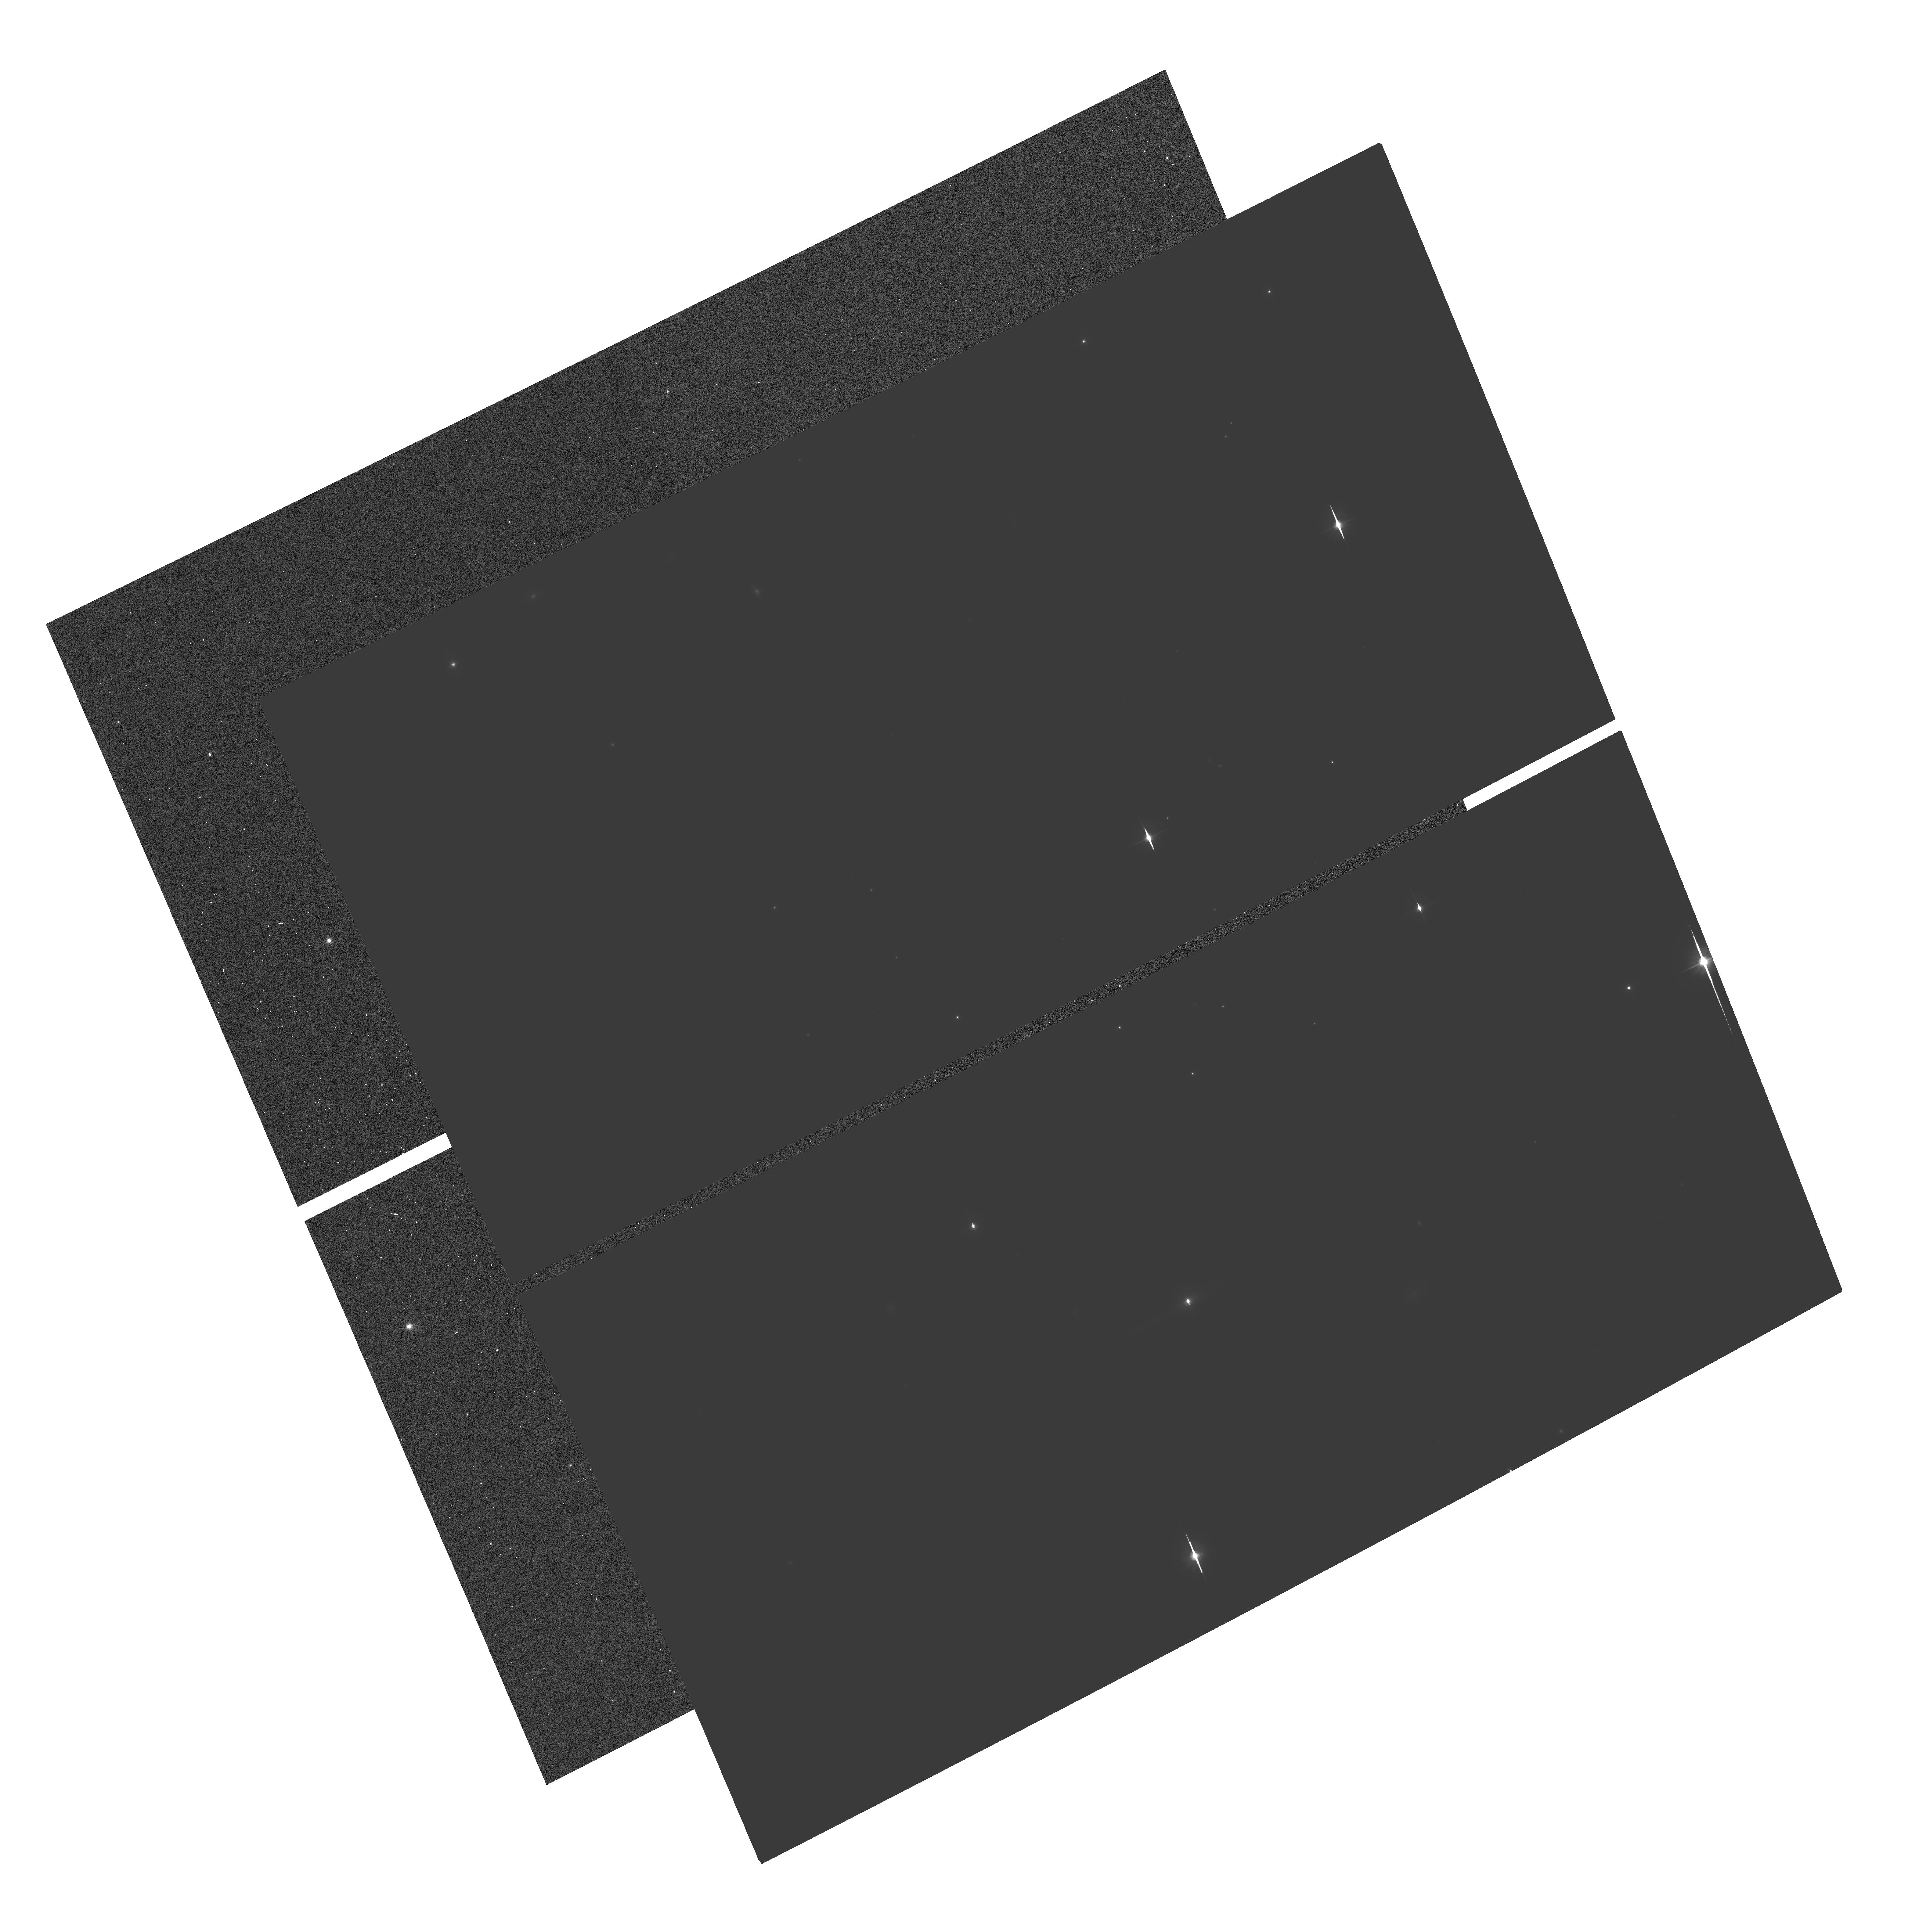
Target: USNO1050-19851541
Instrument: ACS/WFC
Filter: F606W
Exposure: 1.8 h
Observation ID: hst_10421_09_acs_wfc_f606w_j95y09

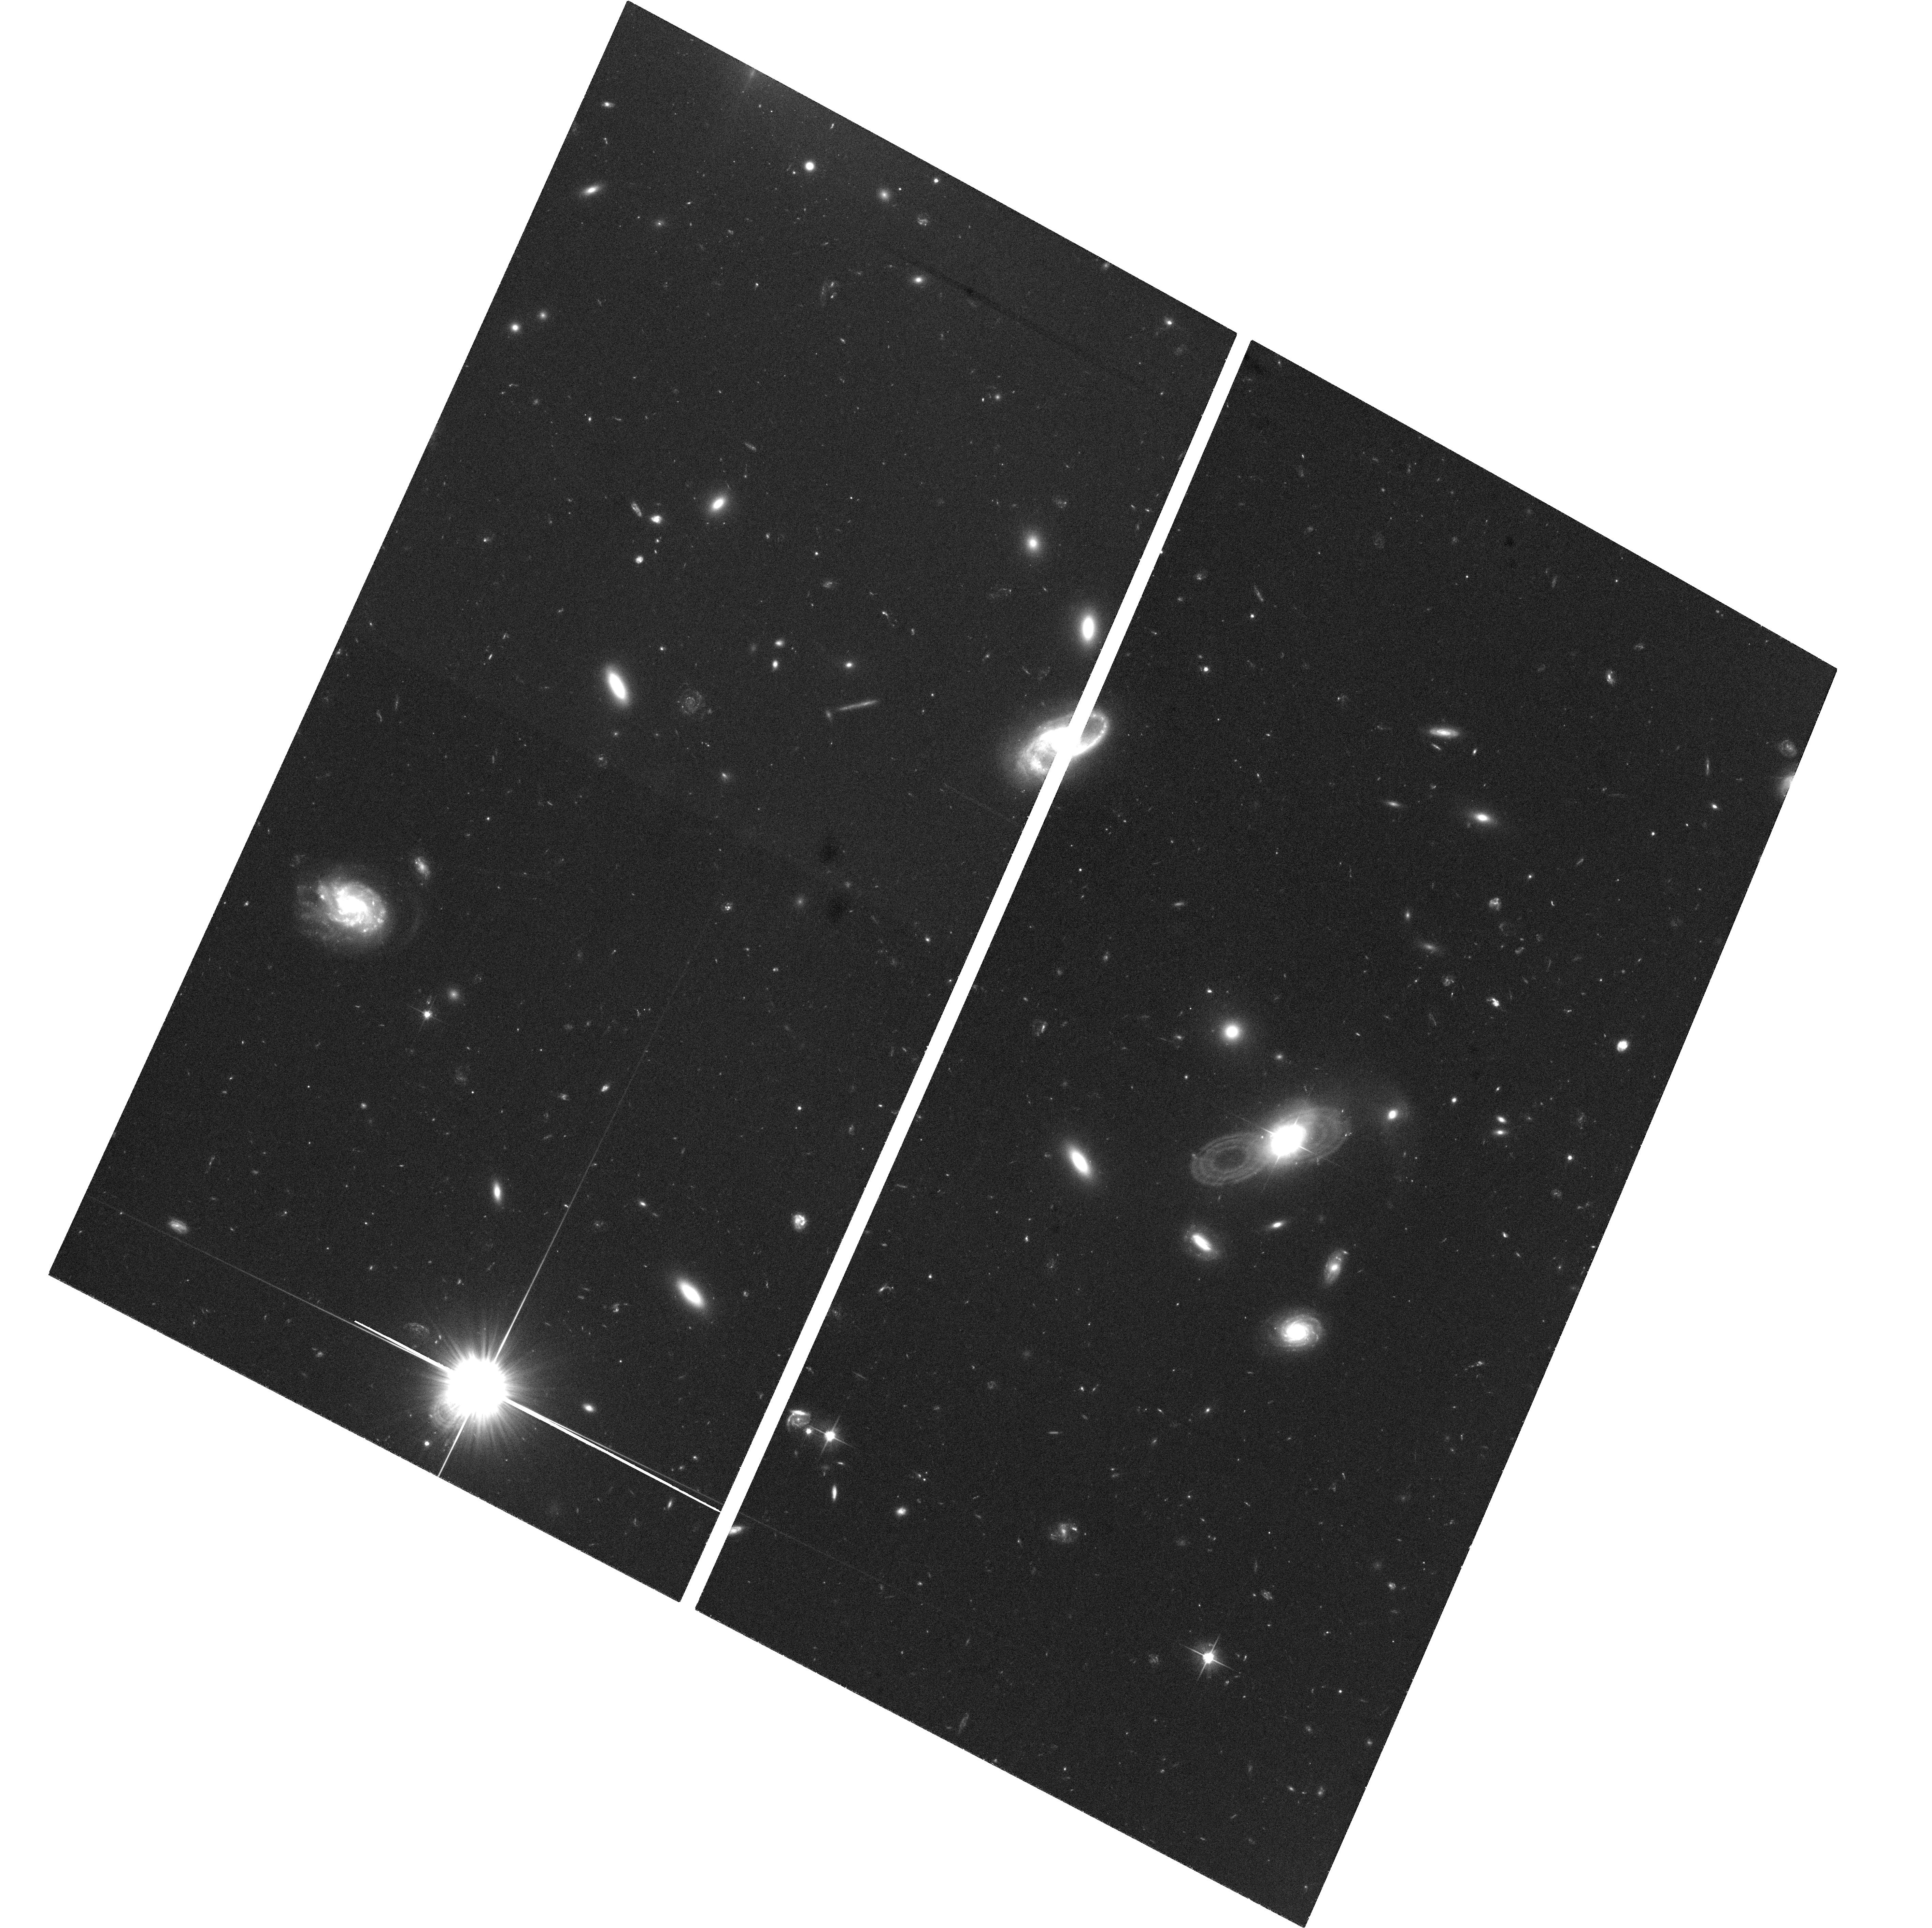
Target: PHL909
Instrument: ACS/WFC
Filter: F606W
Exposure: 1.2 h
Observation ID: hst_10421_02_acs_wfc_f606w_j95y02

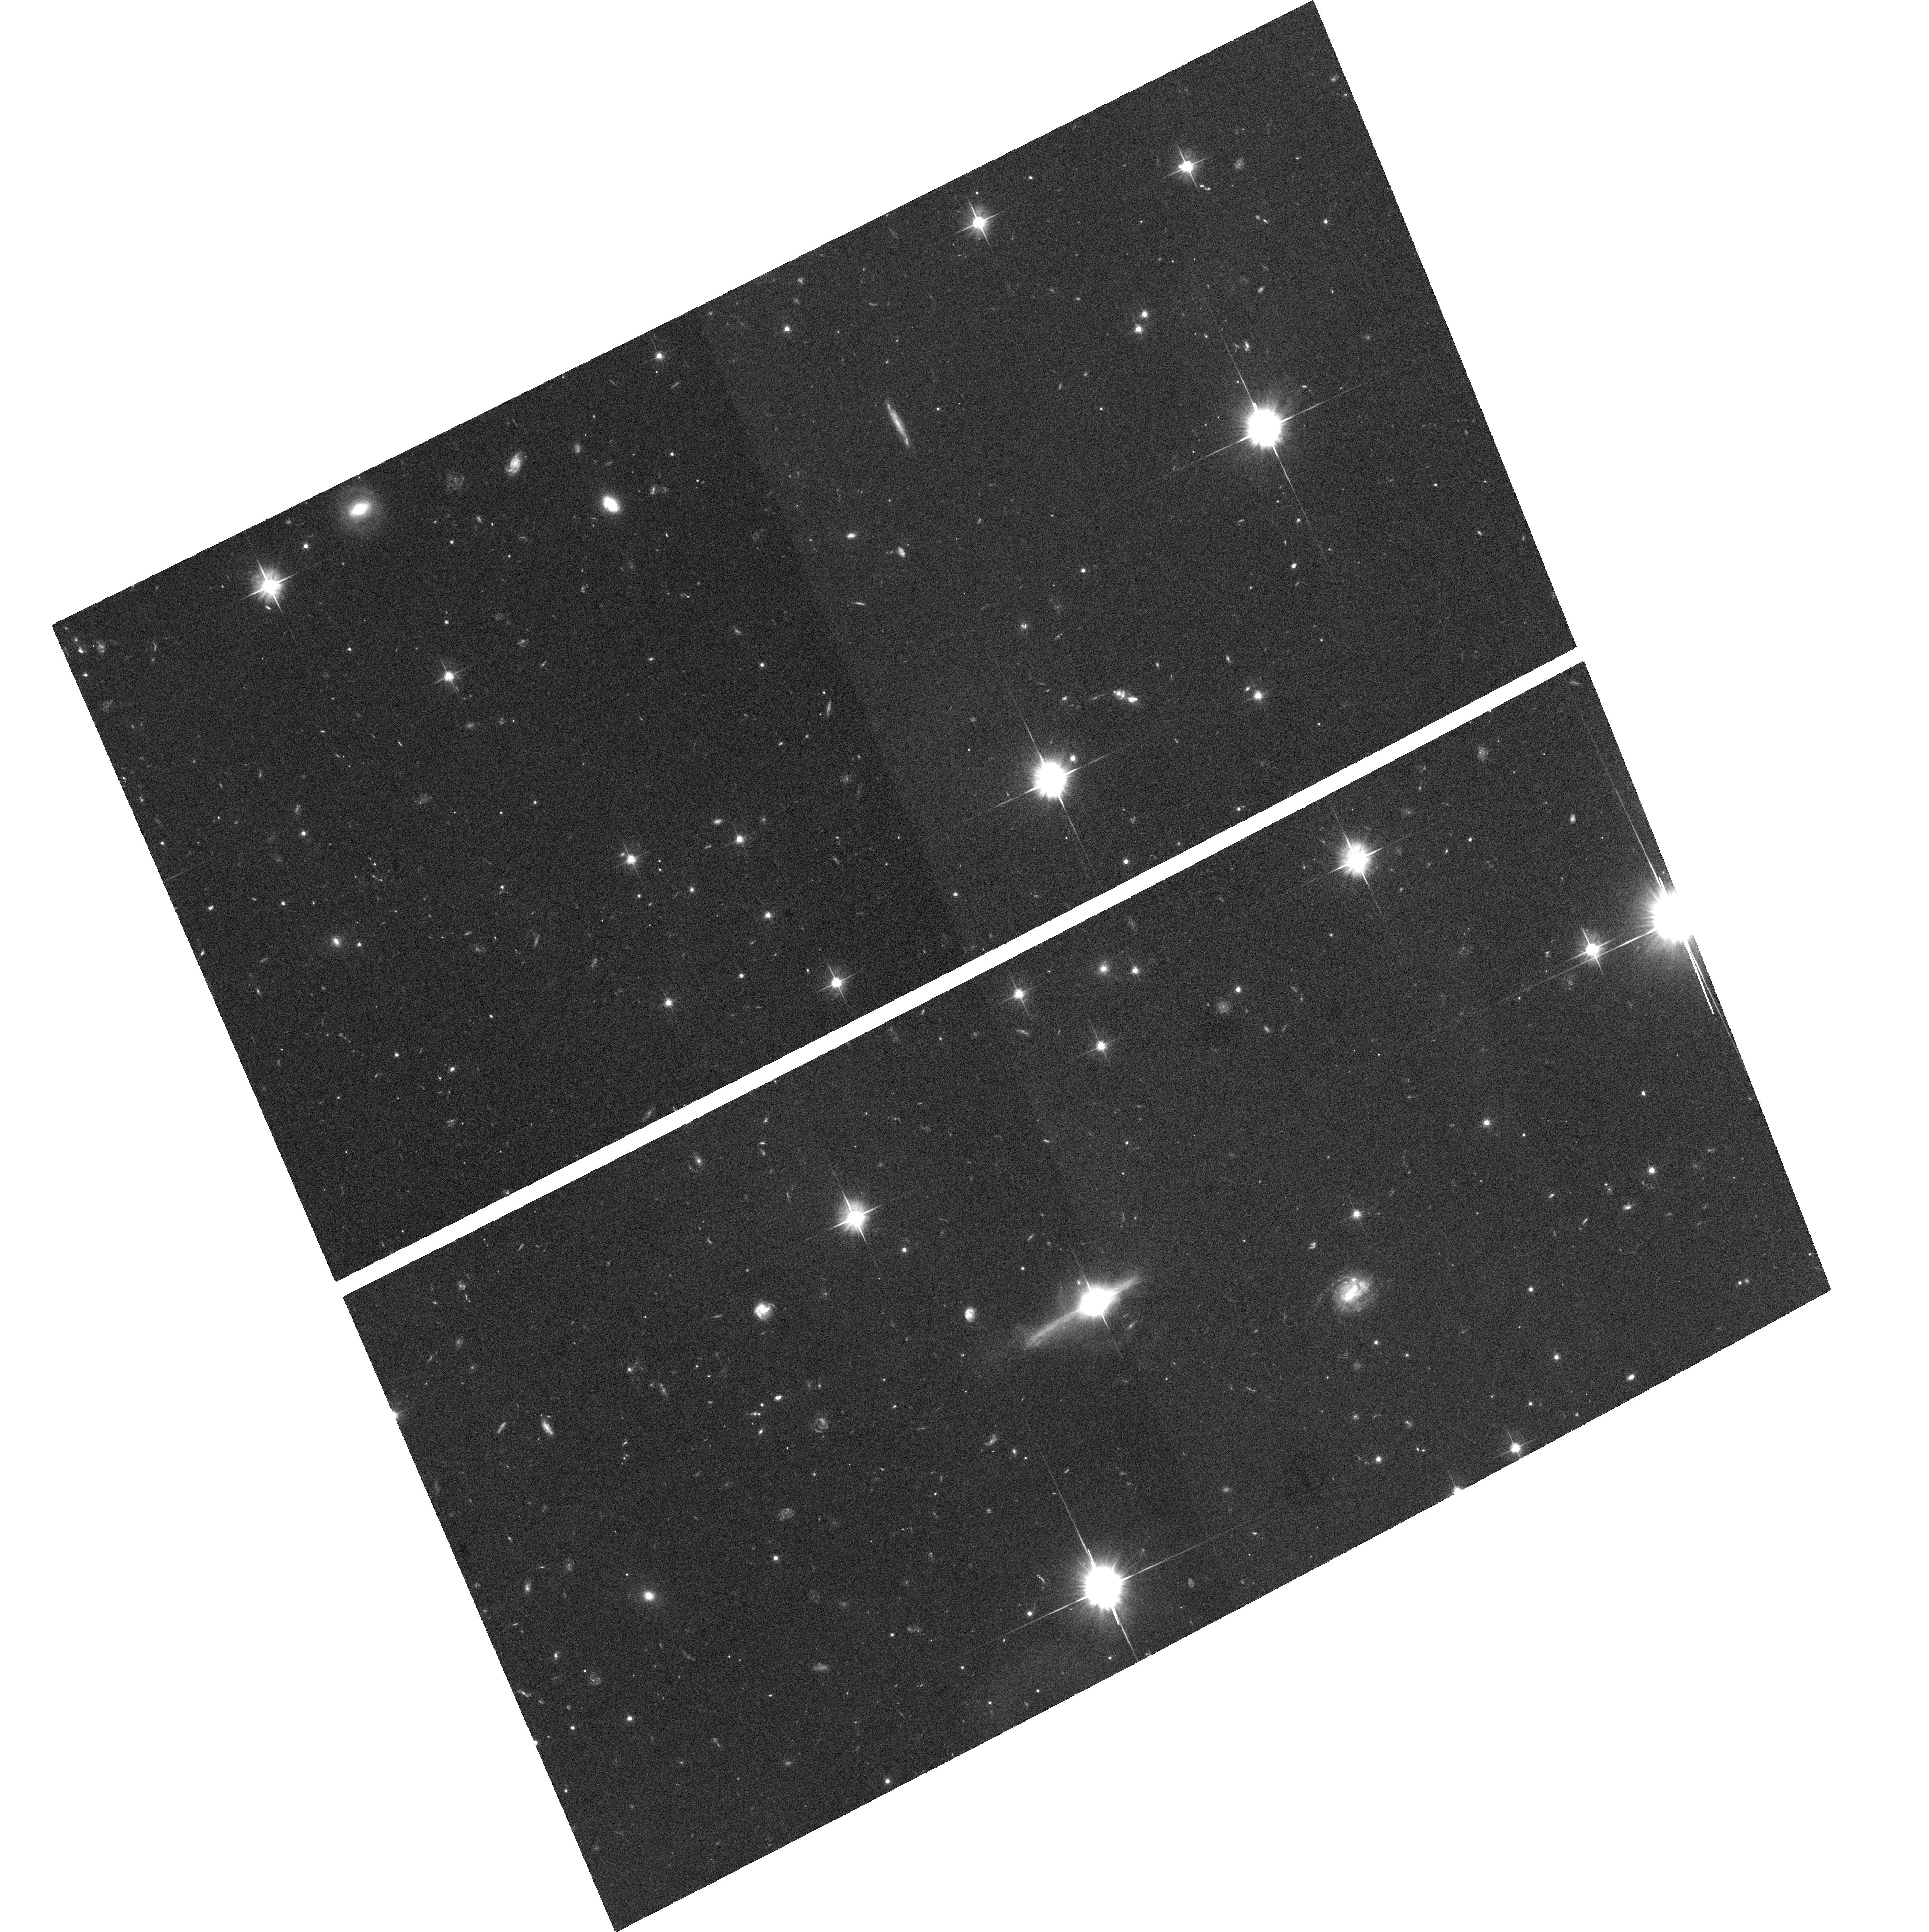
Target: OX169
Instrument: ACS/WFC
Filter: F606W
Exposure: 1.2 h
Observation ID: hst_10421_10_acs_wfc_f606w_j95y10

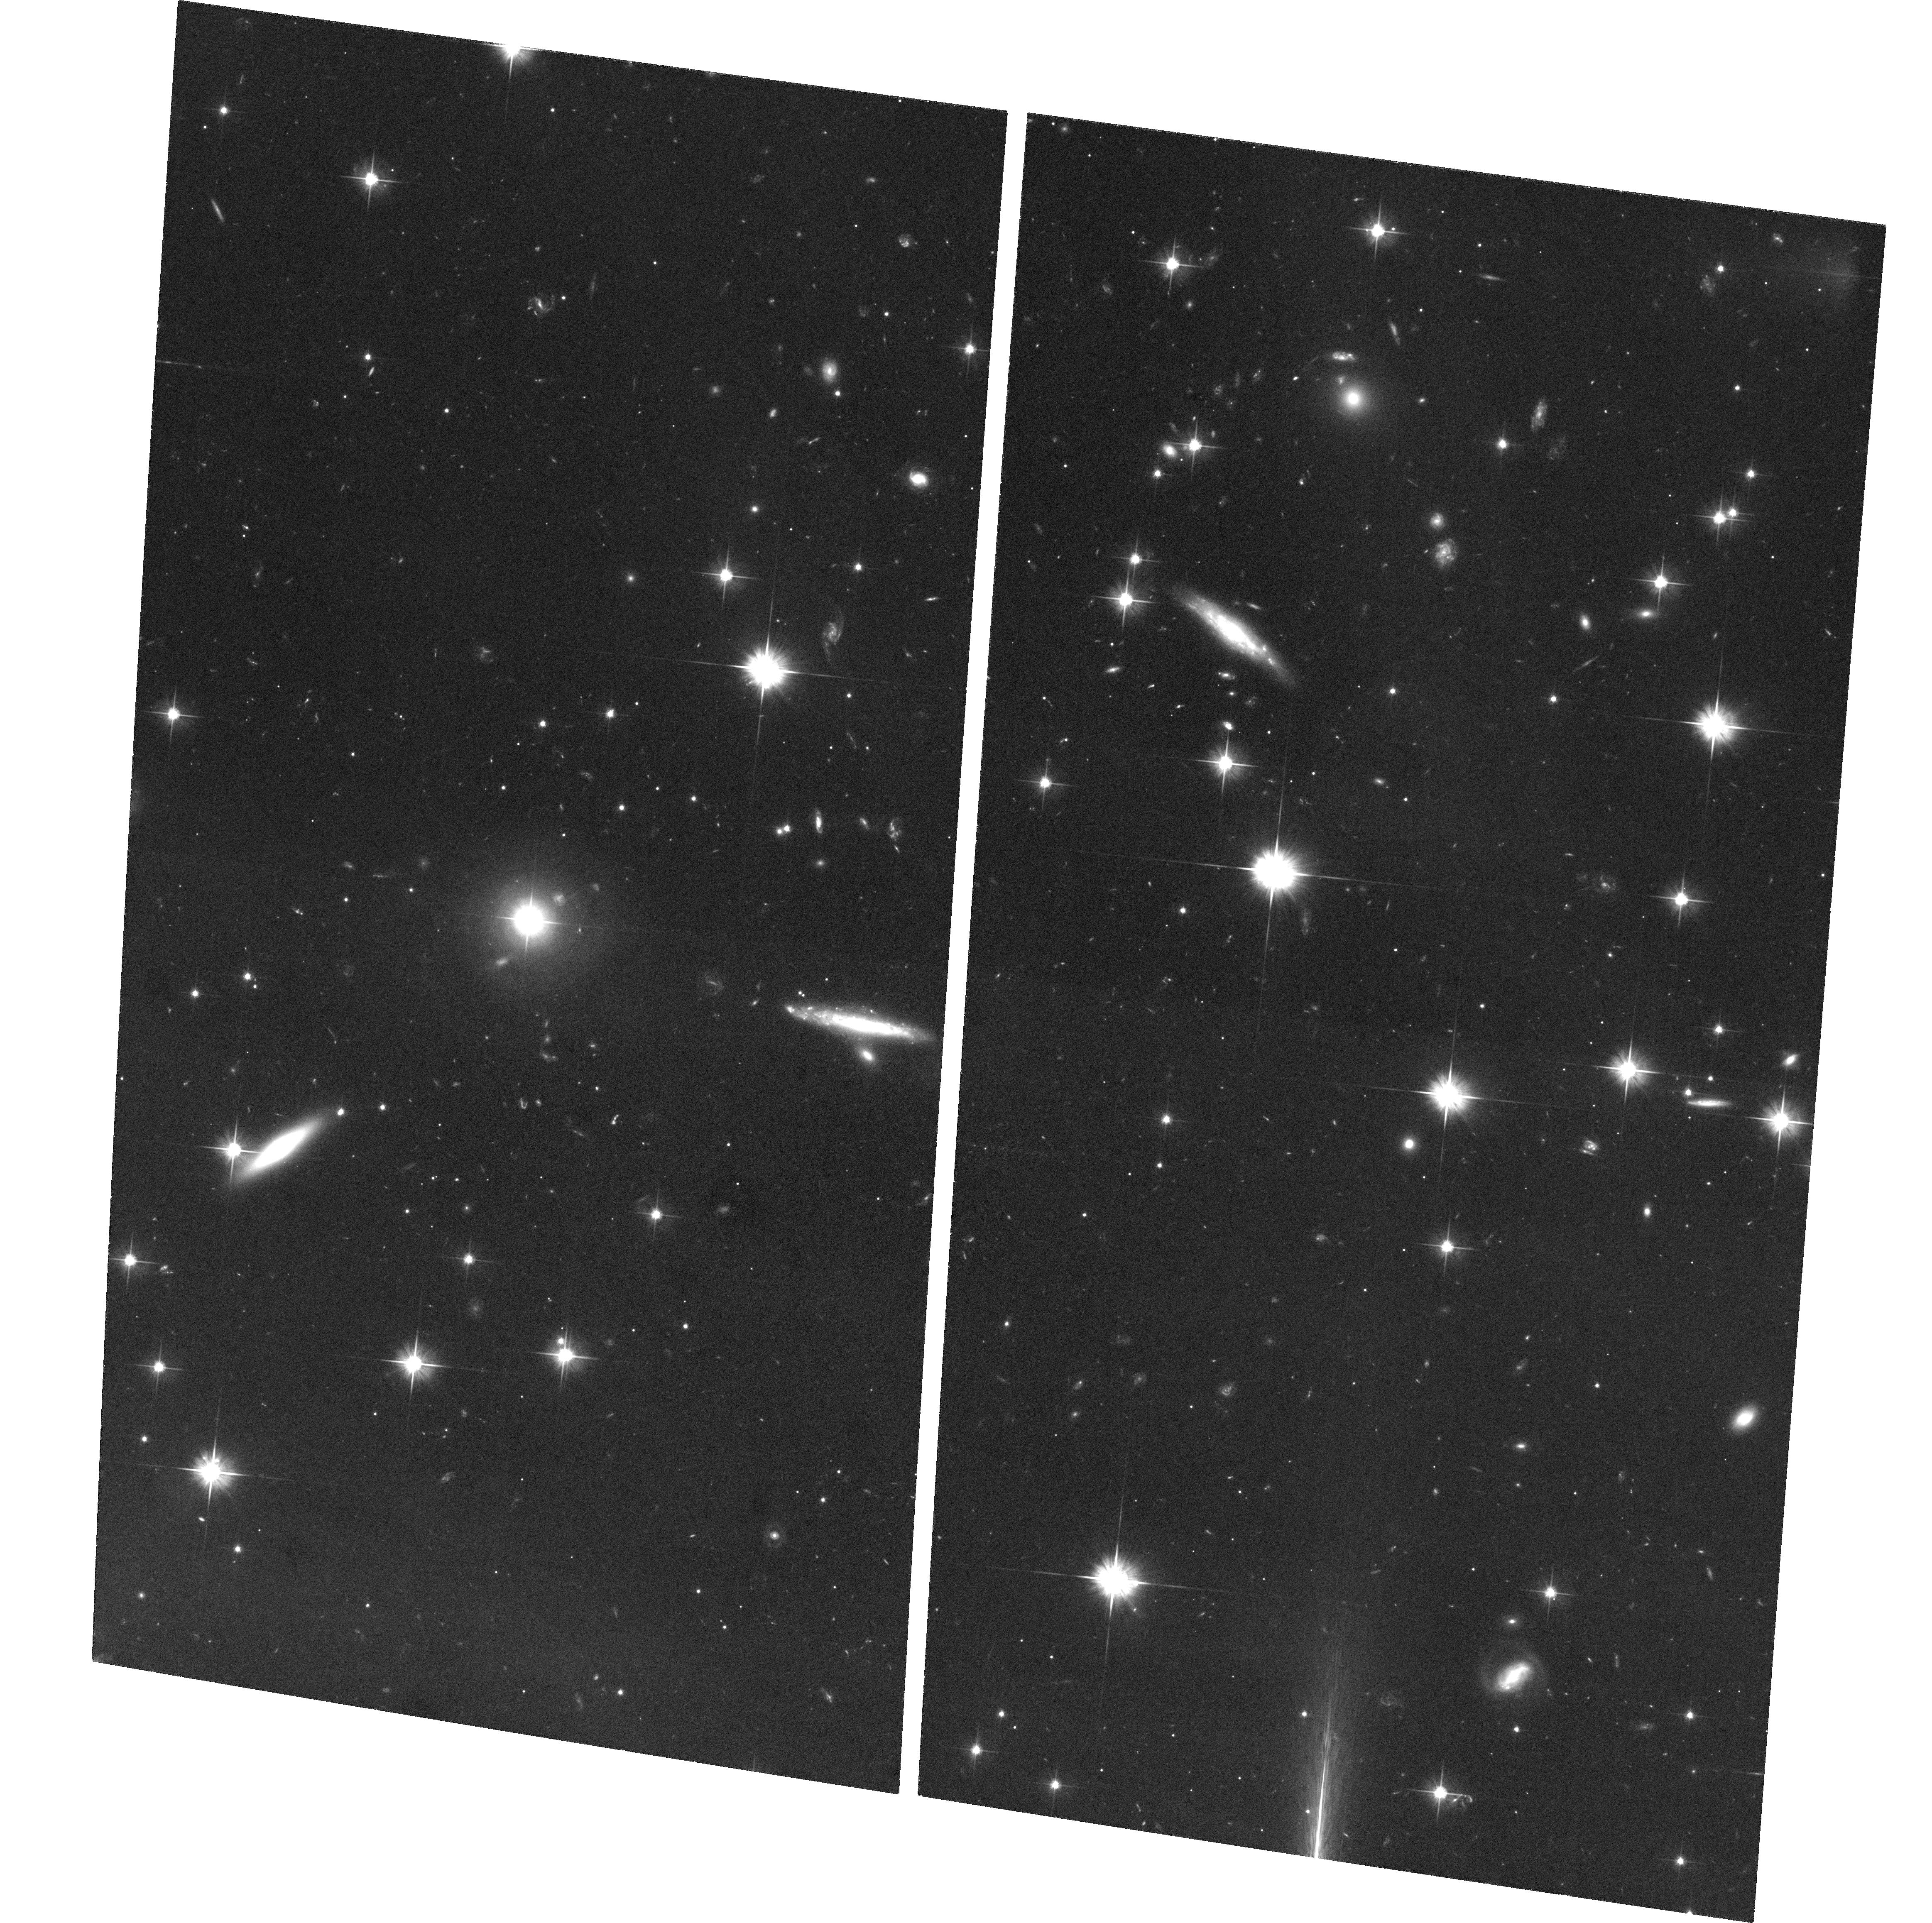
Target: PKS0736+01
Instrument: ACS/WFC
Filter: F606W
Exposure: 1.3 h
Observation ID: hst_10421_04_acs_wfc_f606w_j95y04

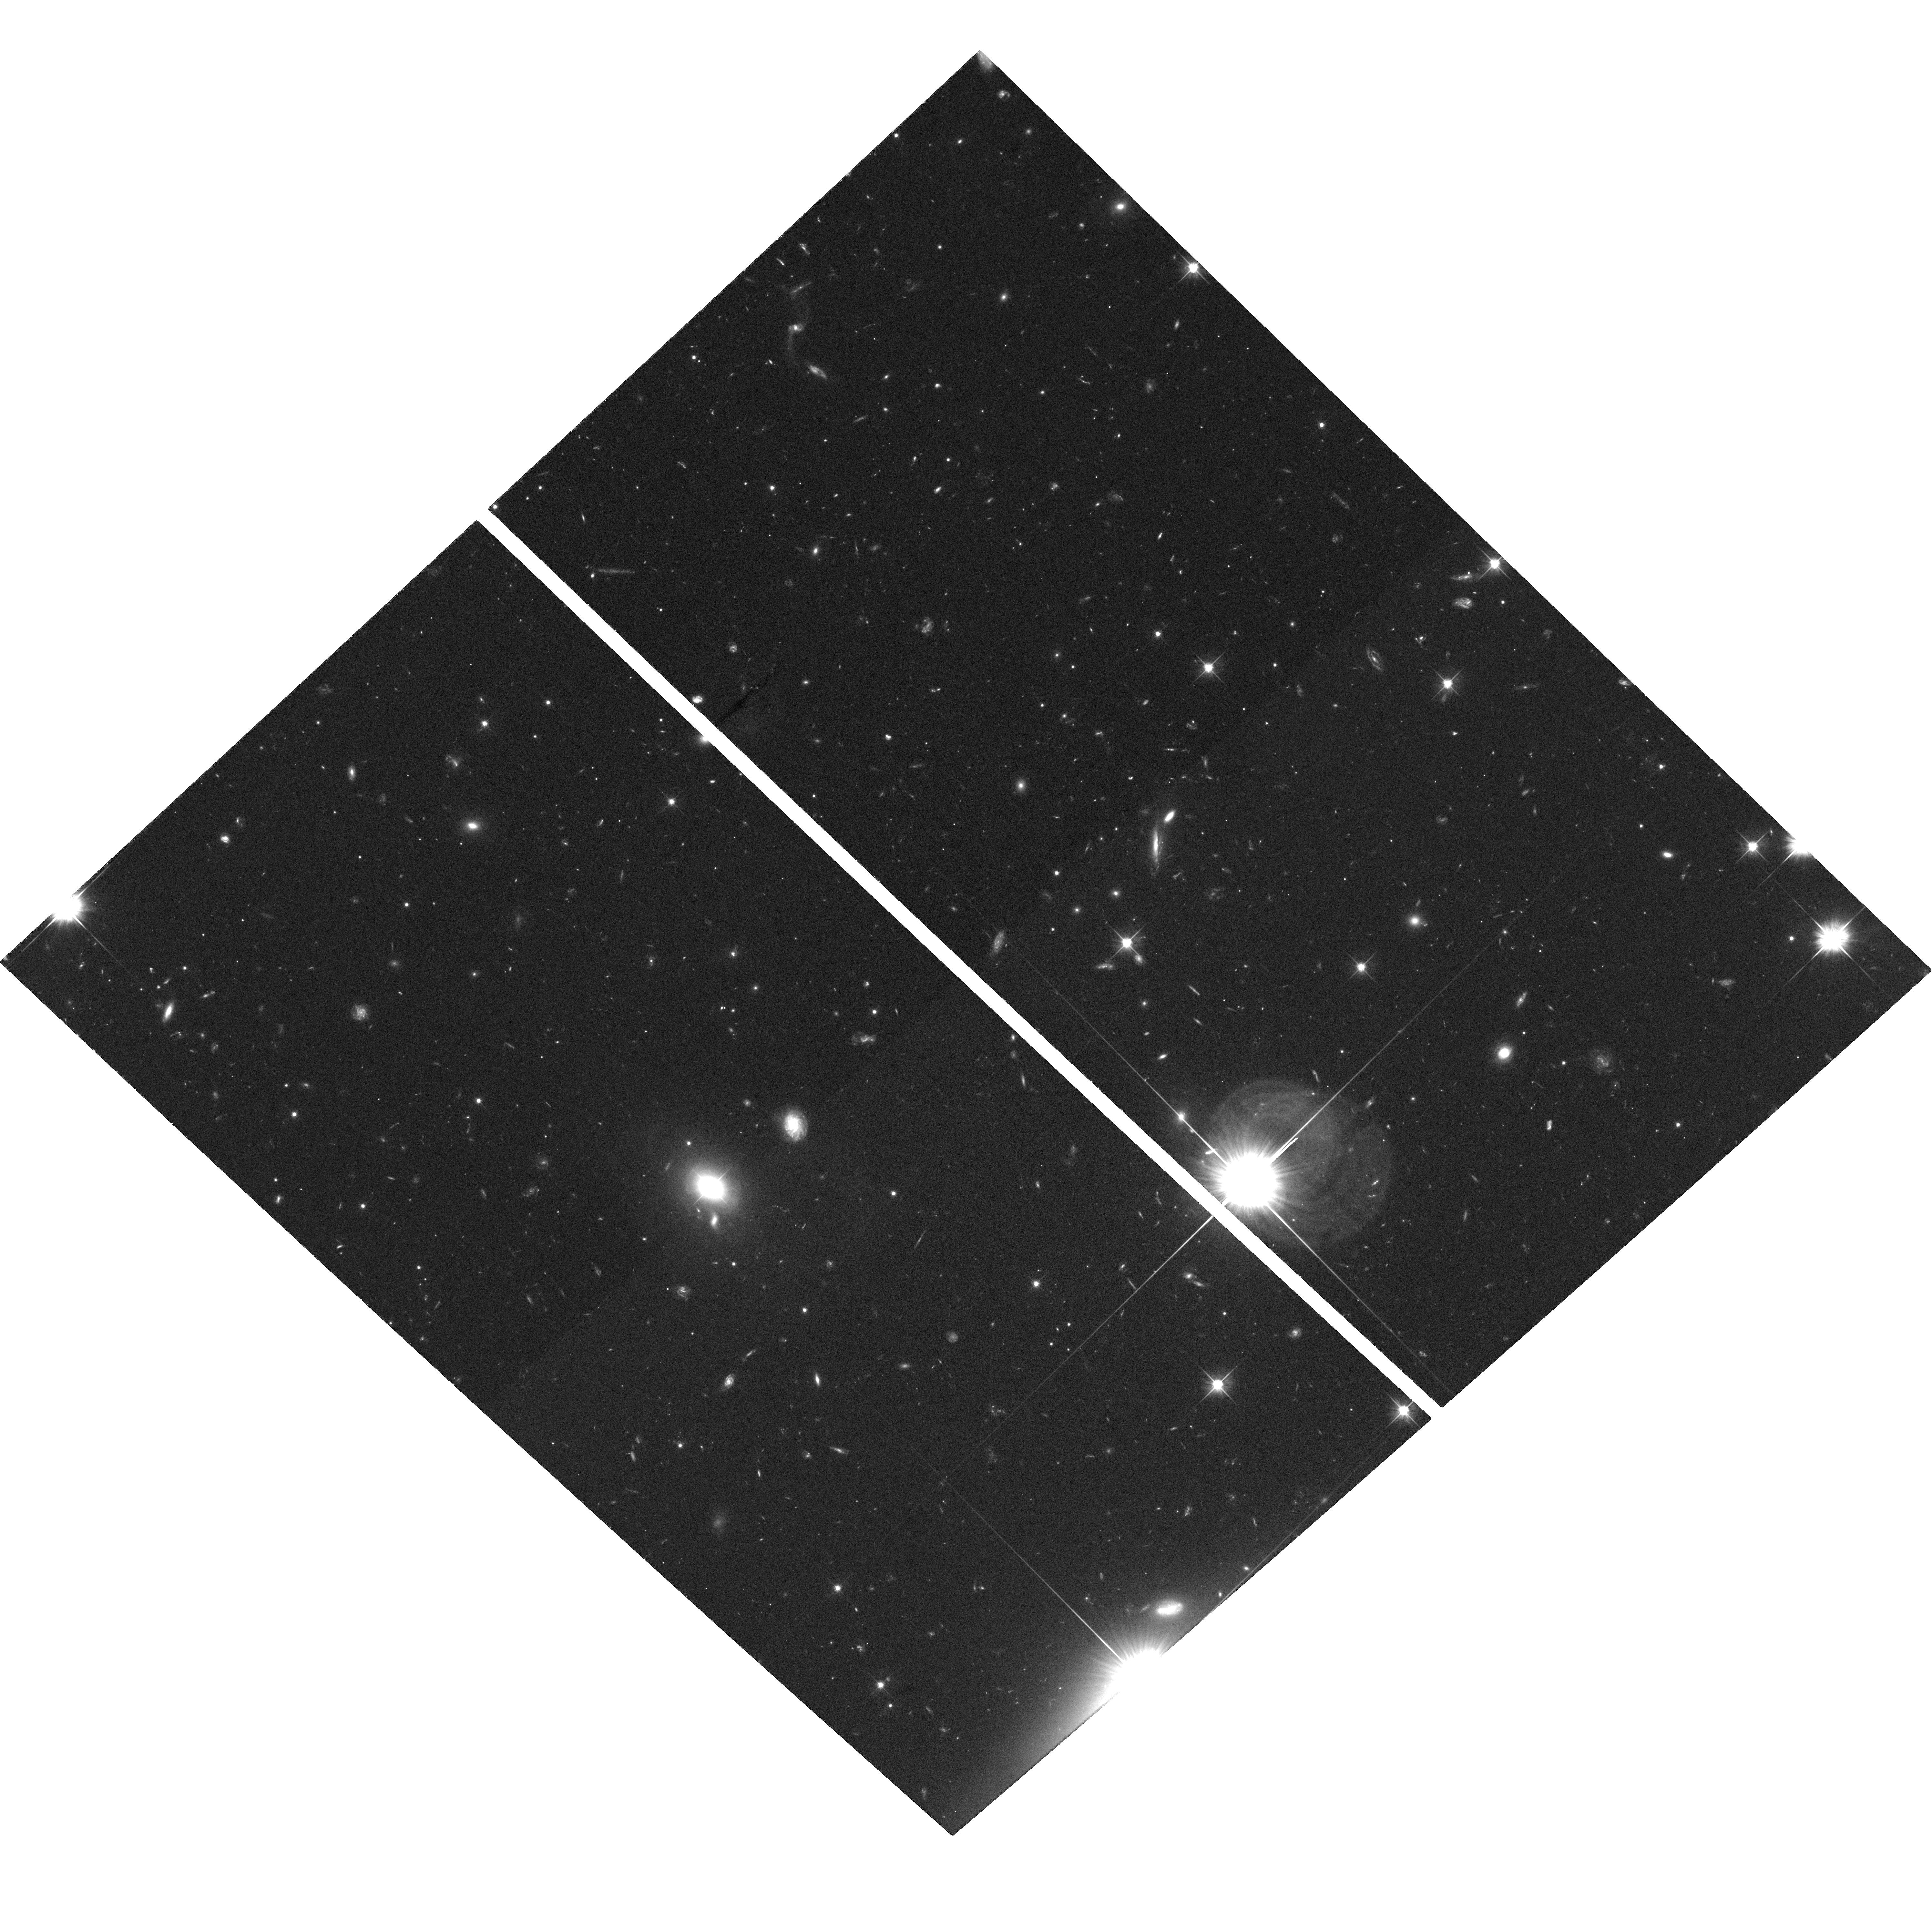
Target: MC2-1635+119
Instrument: ACS/WFC
Filter: F606W
Exposure: 1.3 h
Observation ID: hst_10421_08_acs_wfc_f606w_j95y08

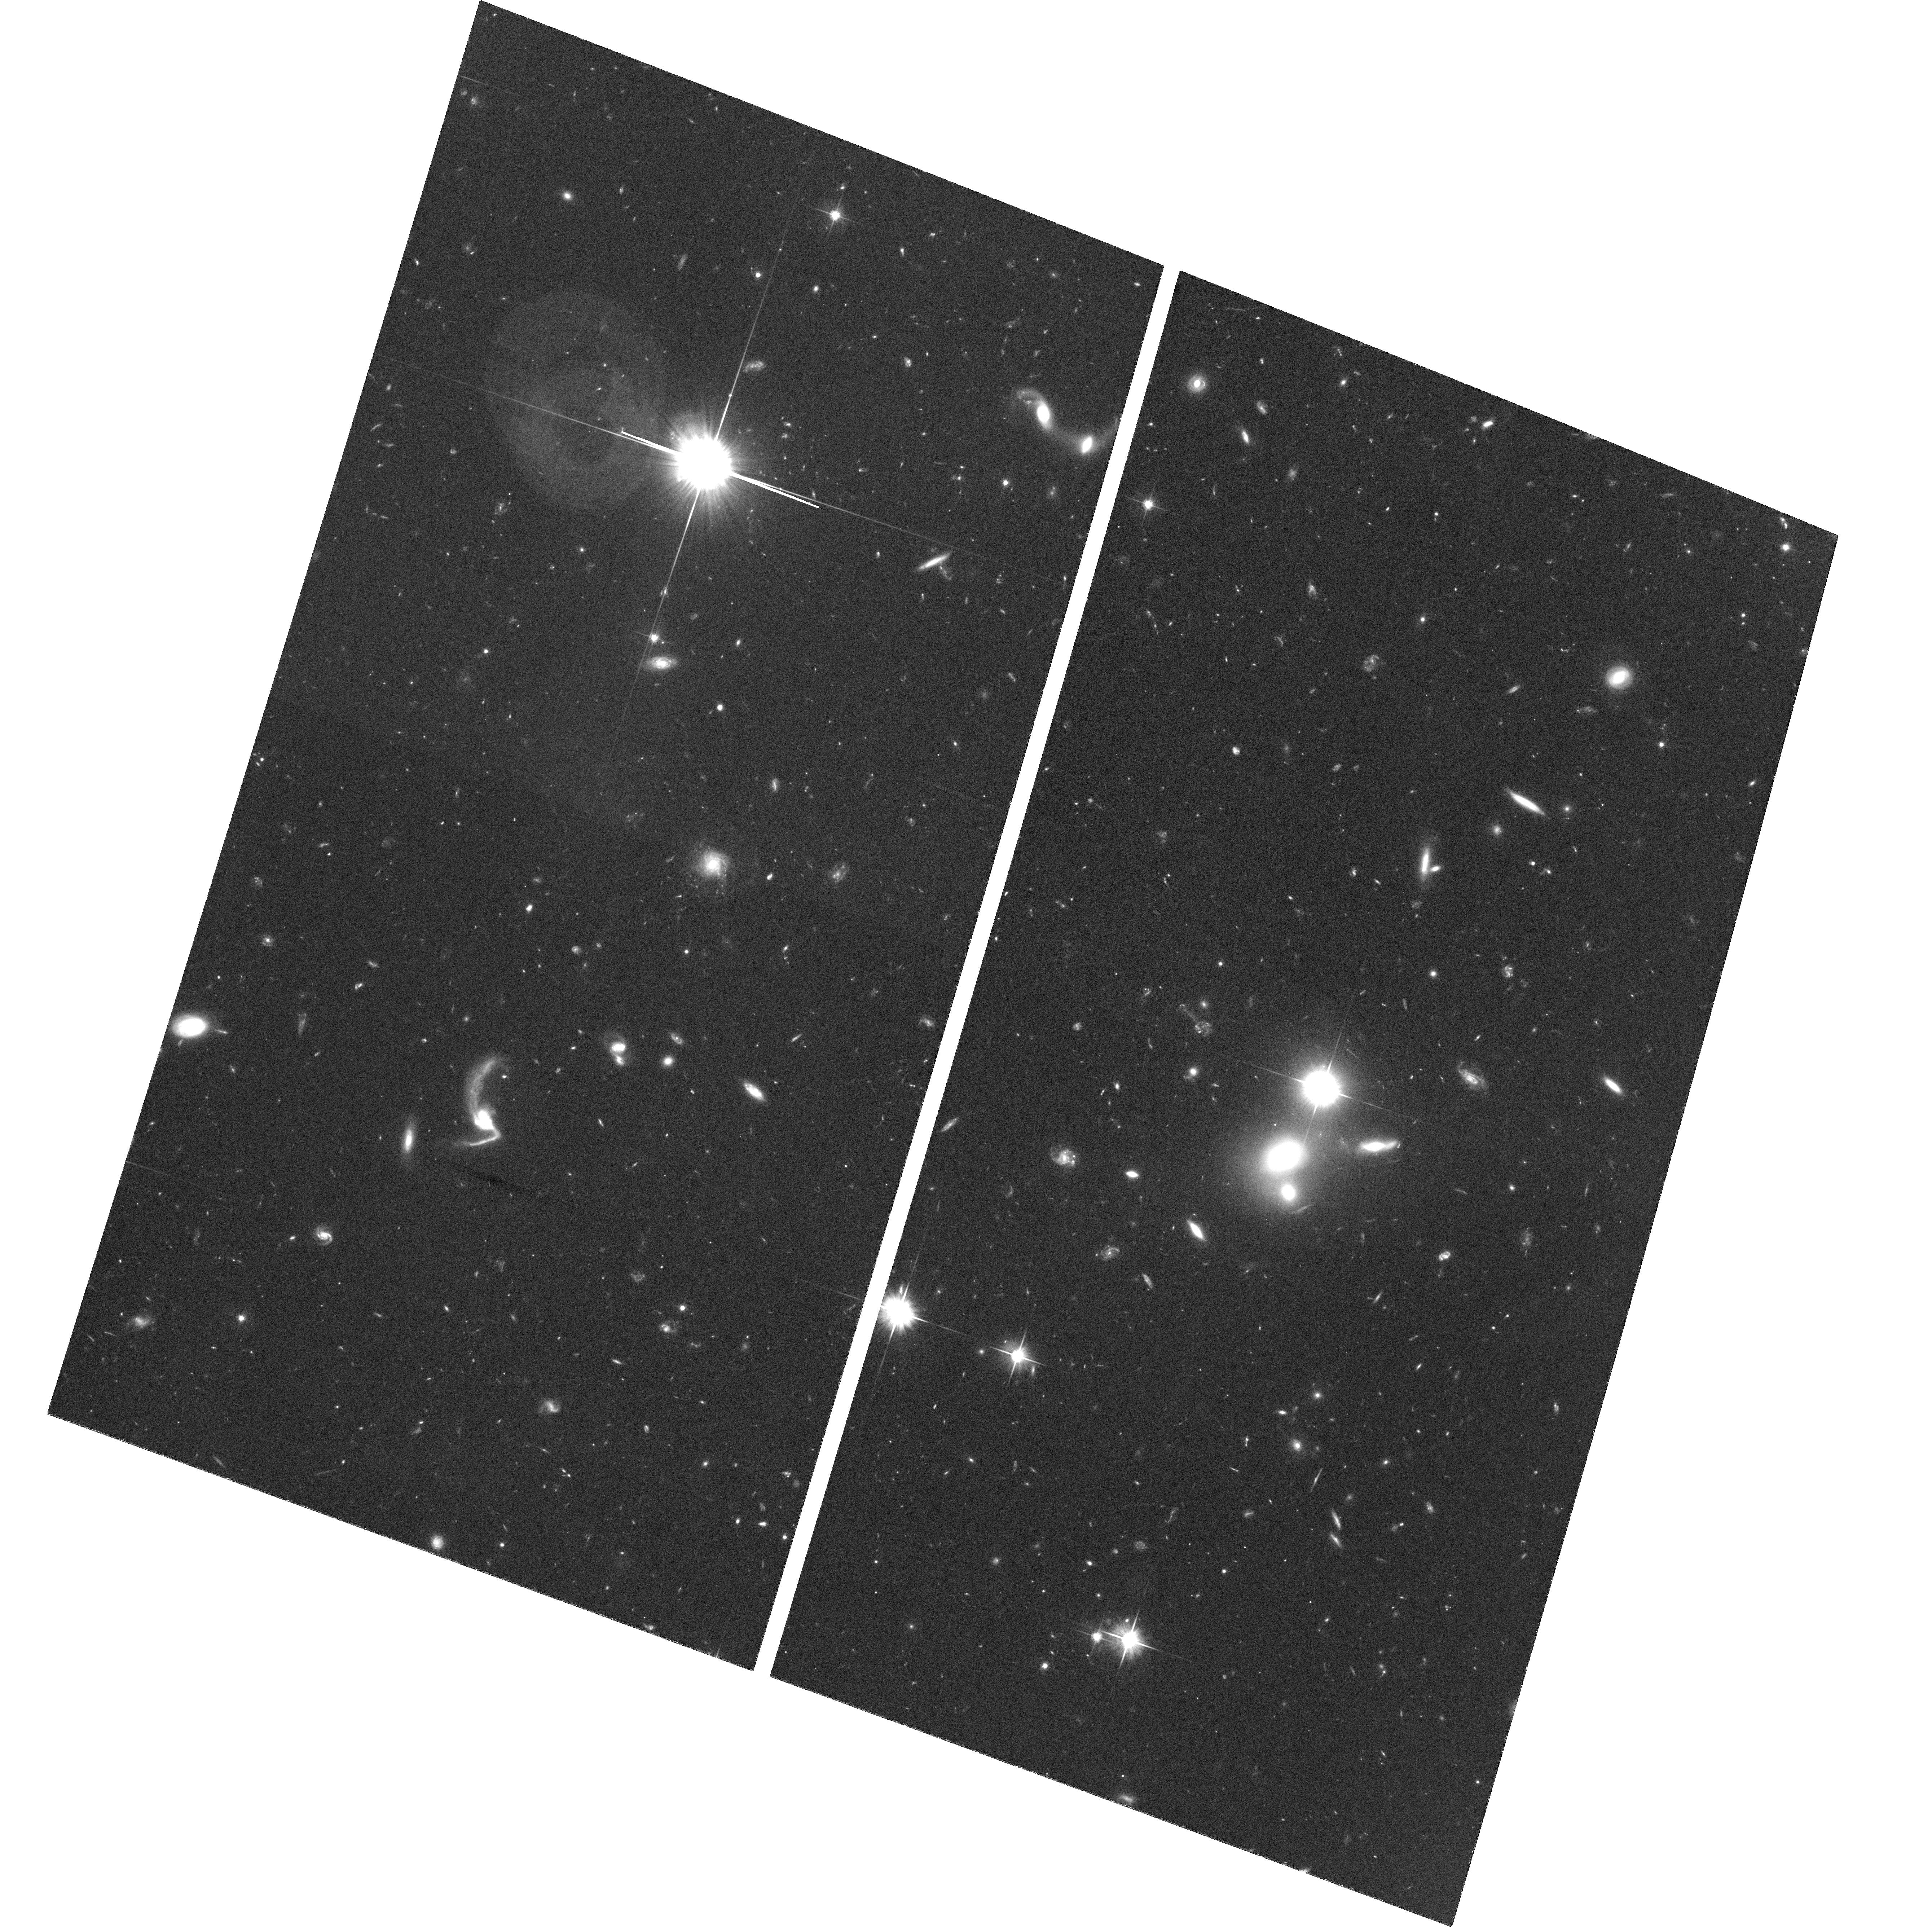
Target: PG0923+201
Instrument: ACS/WFC
Filter: F606W
Exposure: 1.9 h
Observation ID: hst_10421_05_acs_wfc_f606w_j95y05

Searching for Ancient Mergers in Early Type Host Galaxies of Classical QSOs (PI: Canalizo, Gabriela)

Recent HST imaging of QSO host galaxies indicates that at least a large fraction of QSOs reside in seemingly undisturbed elliptical hosts. However, our deep Keck spectroscopy of a sample of these host galaxies indicates that many of these objects were involved in a major starburst episode between 0.6 and 1.6 Gyr ago. We propose to obtain very deep ACS WFC observations of the five hosts in this sample that have the most reliable age determinations to search for fine structure indicative of a past merger event and to test the hypothesis that the elliptical hosts are the products of relatively recent merger events rather than old galaxies which formed at high redshifts. By establishing a firm connection between ancient mergers and the aging starbursts in these classical QSOs, we will be able to estimate the fraction of the total QSO population that results directly from mergers accompanied by massive starbursts and to place constraints on the duty cycle for QSO activity.